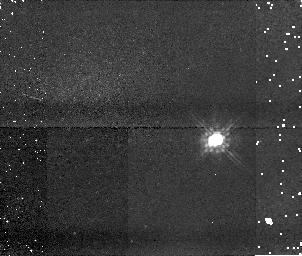
Target: U20979. Instrument: NICMOS/NIC1. Filter: F110W. Exposure: 5 min. Observation ID: n9nk24020

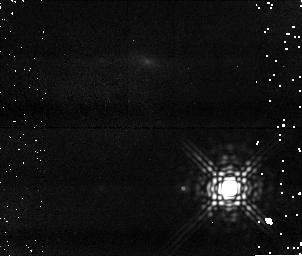
Target: U10320. Instrument: NICMOS/NIC1. Filter: F170M. Exposure: 15 min. Observation ID: n9nk05010

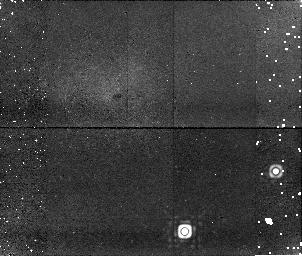
Target: U40001. Instrument: NICMOS/NIC1. Filter: F170M. Exposure: 15 min. Observation ID: n9nk30010

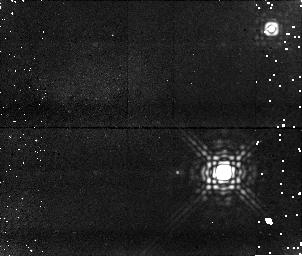
Target: U11694. Instrument: NICMOS/NIC1. Filter: F170M. Exposure: 15 min. Observation ID: n9nk22010

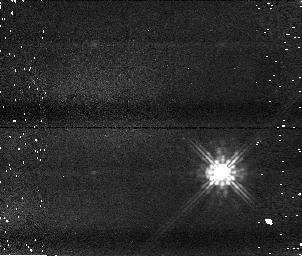
Target: U11115. Instrument: NICMOS/NIC1. Filter: F110W. Exposure: 5 min. Observation ID: n9nk17020

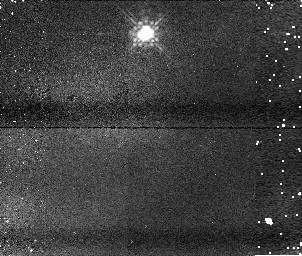
Target: U40003. Instrument: NICMOS/NIC1. Filter: F110W. Exposure: 5 min. Observation ID: n9nk31020

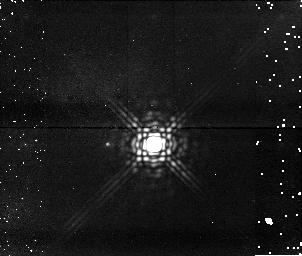
Target: U10151. Instrument: NICMOS/NIC1. Filter: F170M. Exposure: 15 min. Observation ID: n9nk25010

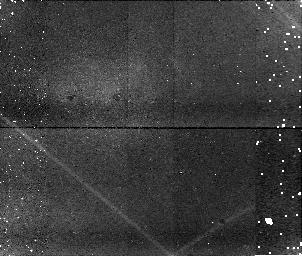
Target: U10880. Instrument: NICMOS/NIC1. Filter: F170M. Exposure: 15 min. Observation ID: n9nk10010

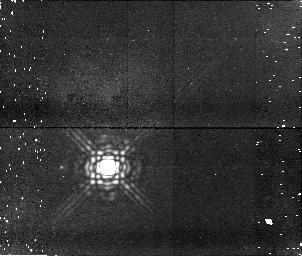
Target: U11314. Instrument: NICMOS/NIC1. Filter: F170M. Exposure: 15 min. Observation ID: n9nk19010

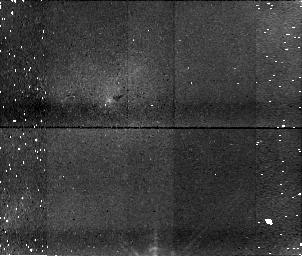
Target: U20320. Instrument: NICMOS/NIC1. Filter: F170M. Exposure: 15 min. Observation ID: n9nk27010

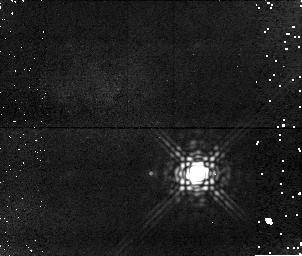
Target: U20562. Instrument: NICMOS/NIC1. Filter: F170M. Exposure: 15 min. Observation ID: n9nk28010

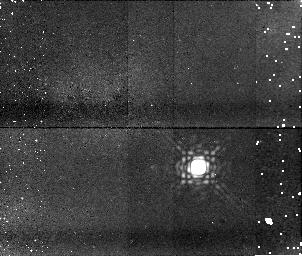
Target: U20301. Instrument: NICMOS/NIC1. Filter: F170M. Exposure: 15 min. Observation ID: n9nk03010

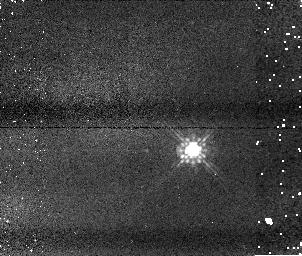
Target: U12128. Instrument: NICMOS/NIC1. Filter: F110W. Exposure: 5 min. Observation ID: n9nk26020

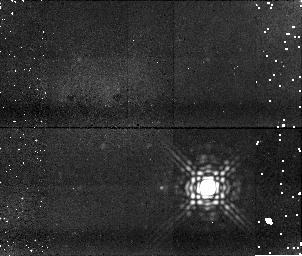
Target: U20433. Instrument: NICMOS/NIC1. Filter: F170M. Exposure: 15 min. Observation ID: n9nk15010

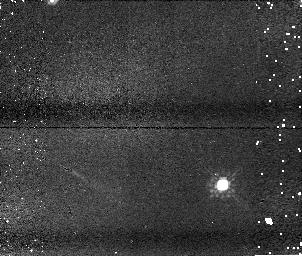
Target: U11946. Instrument: NICMOS/NIC1. Filter: F110W. Exposure: 5 min. Observation ID: n9nk20020

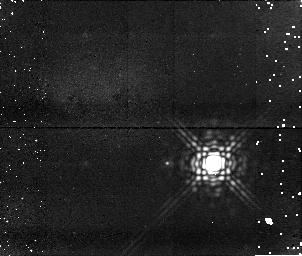
Target: U12145. Instrument: NICMOS/NIC1. Filter: F170M. Exposure: 15 min. Observation ID: n9nk07010

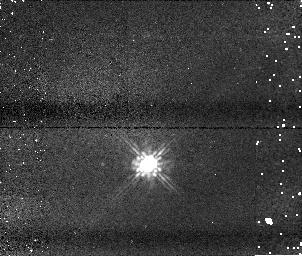
Target: U20373. Instrument: NICMOS/NIC1. Filter: F110W. Exposure: 5 min. Observation ID: n9nk11020

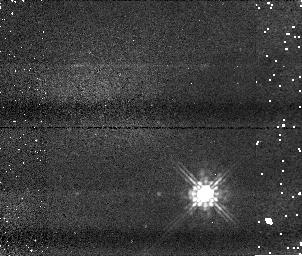
Target: U10158. Instrument: NICMOS/NIC1. Filter: F110W. Exposure: 5 min. Observation ID: n9nk04020

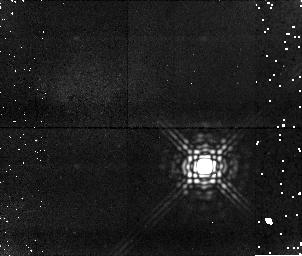
Target: U11291. Instrument: NICMOS/NIC1. Filter: F170M. Exposure: 15 min. Observation ID: n9nk09010

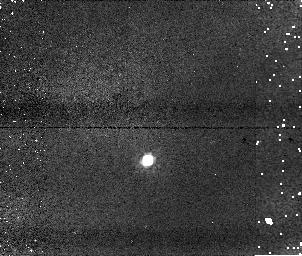
Target: U10789. Instrument: NICMOS/NIC1. Filter: F110W. Exposure: 5 min. Observation ID: n9nk08020

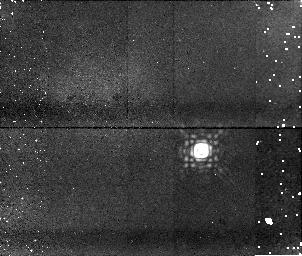
Target: U10926. Instrument: NICMOS/NIC1. Filter: F170M. Exposure: 15 min. Observation ID: n9nk12010

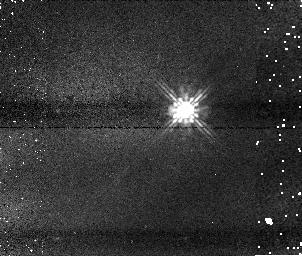
Target: U20116. Instrument: NICMOS/NIC1. Filter: F110W. Exposure: 5 min. Observation ID: n9nk02020

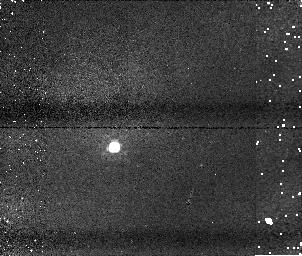
Target: U10176. Instrument: NICMOS/NIC1. Filter: F110W. Exposure: 5 min. Observation ID: n9nk06020

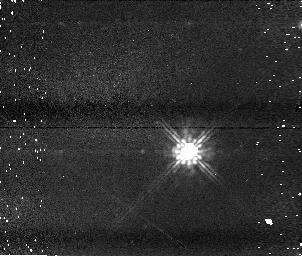
Target: U20055. Instrument: NICMOS/NIC1. Filter: F110W. Exposure: 5 min. Observation ID: n9nk23020

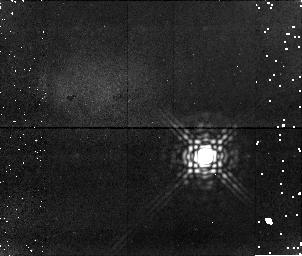
Target: U20568. Instrument: NICMOS/NIC1. Filter: F170M. Exposure: 15 min. Observation ID: n9nk18010

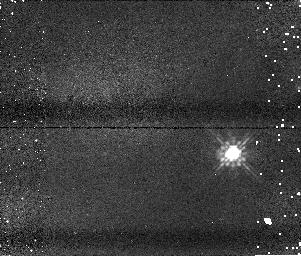
Target: U20866. Instrument: NICMOS/NIC1. Filter: F110W. Exposure: 5 min. Observation ID: n9nk21020

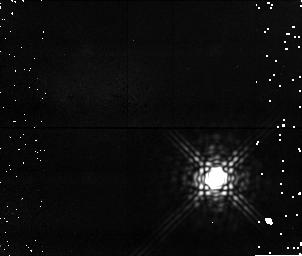
Target: U10018. Instrument: NICMOS/NIC1. Filter: F170M. Exposure: 15 min. Observation ID: n9nk01010

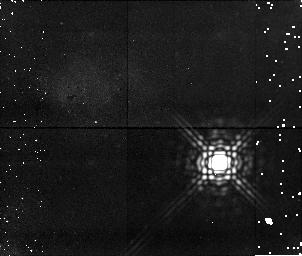
Target: U20581. Instrument: NICMOS/NIC1. Filter: F170M. Exposure: 15 min. Observation ID: n9nk29010

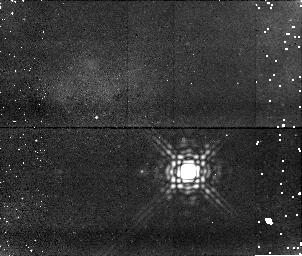
Target: U10949. Instrument: NICMOS/NIC1. Filter: F170M. Exposure: 15 min. Observation ID: n9nk13010

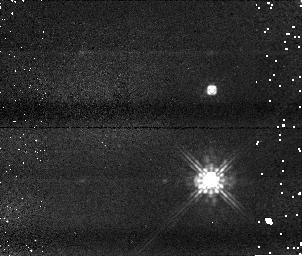
Target: U20431. Instrument: NICMOS/NIC1. Filter: F110W. Exposure: 5 min. Observation ID: n9nk14020

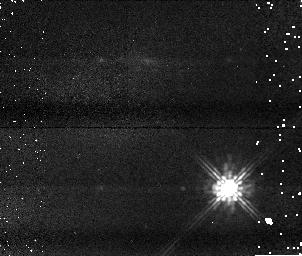
Target: U10320. Instrument: NICMOS/NIC1. Filter: F110W. Exposure: 5 min. Observation ID: n9nk05020

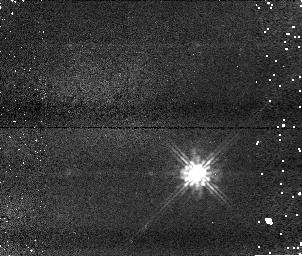
Target: U20562. Instrument: NICMOS/NIC1. Filter: F110W. Exposure: 5 min. Observation ID: n9nk28020

A search for planetary-mass companions to the nearest L dwarfs - completing the survey (PI: Reid, I. Neill)

We propose to extend the most sensitive survey yet undertaken for very low-mass companions to ultracool dwarfs. We will use NICMOS to complete imaging of an all-sky sample of 87 L dwarfs in 80 systems within 20 parsecs of the Sun. The combination of infrared imaging and proximity allows us to search for companions with mass ratios q>0.25 at separations exceeding ~3 AU, while probing companions with q>0.5 at ~1.5 AU separation. This resolution is crucial, since no ultracool binaries are known in the field with separations exceeding 15 AU. Fifty L dwarfs from the 20-parsec sample have high-resolution imaging, primarily through our Cycle 13 HST proposal which identified six new binaries, including an L/T system. Here, we propose to target the remaining 30 dwarfs.